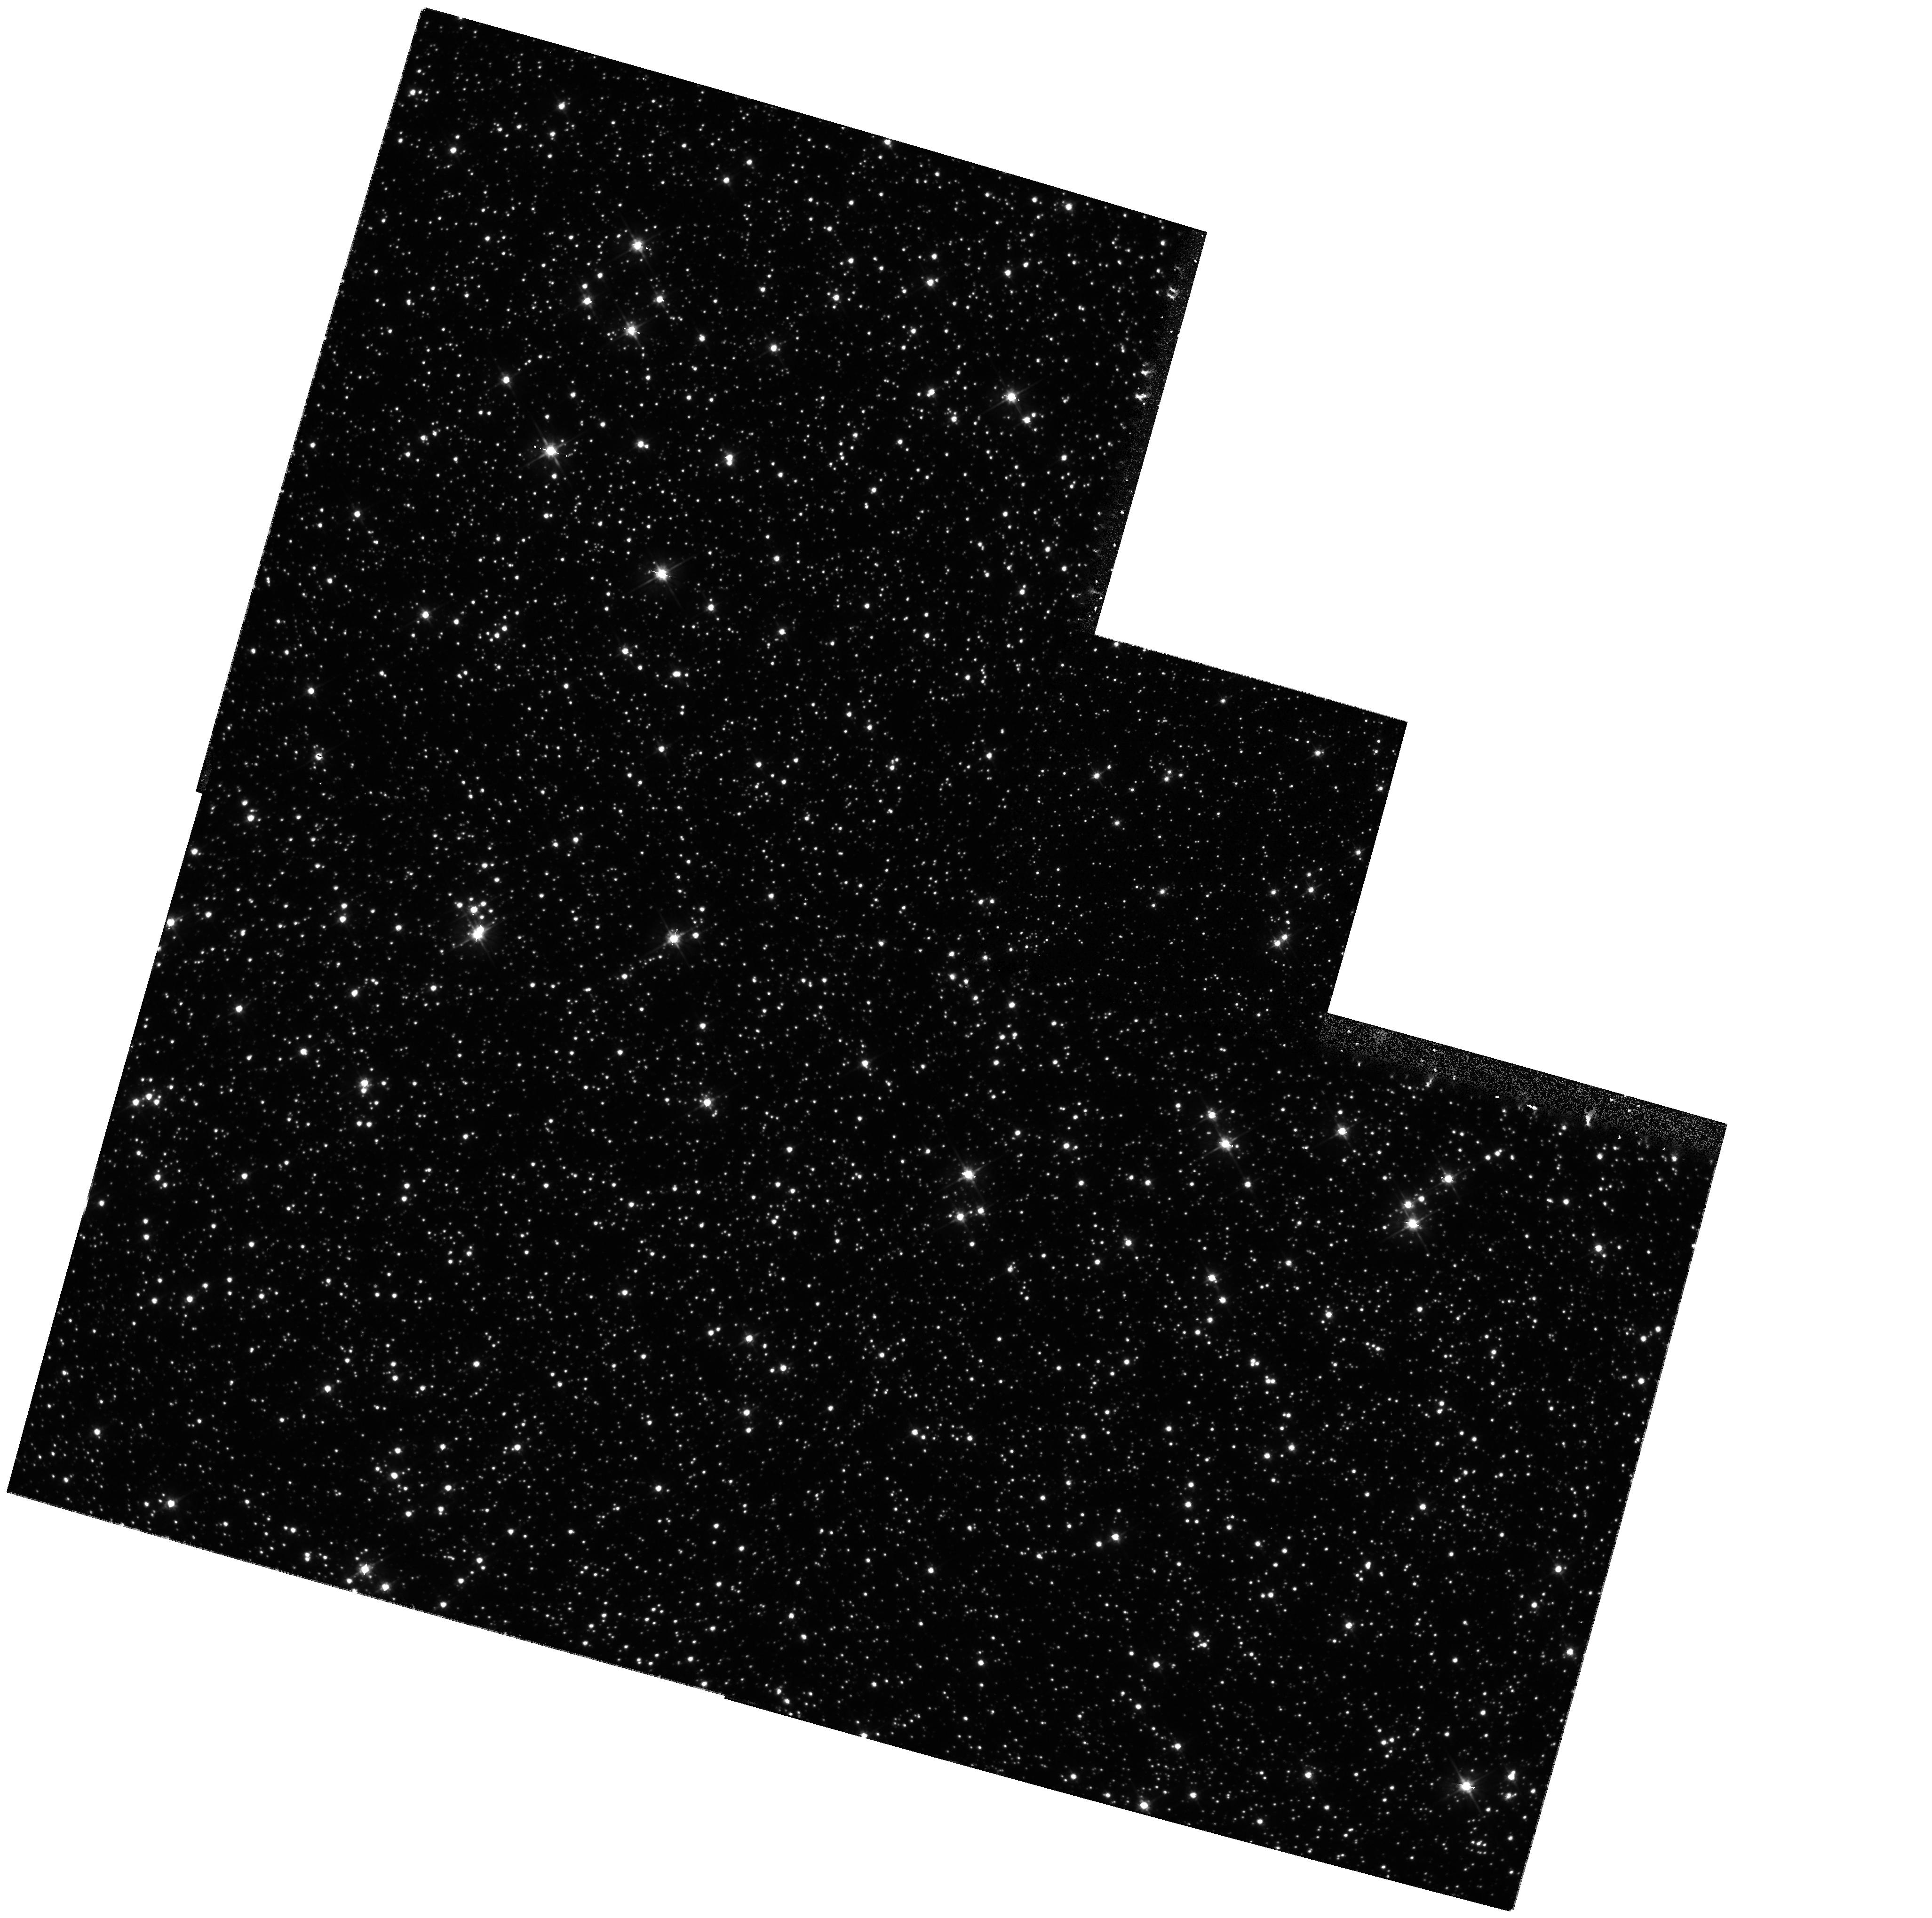
Target: MACHO-96-BLG-5. Instrument: WFPC2/PC. Filter: F555W. Exposure: 13 min. Observation ID: hst_8490_01_wfpc2_pc_f555w_u5jo01

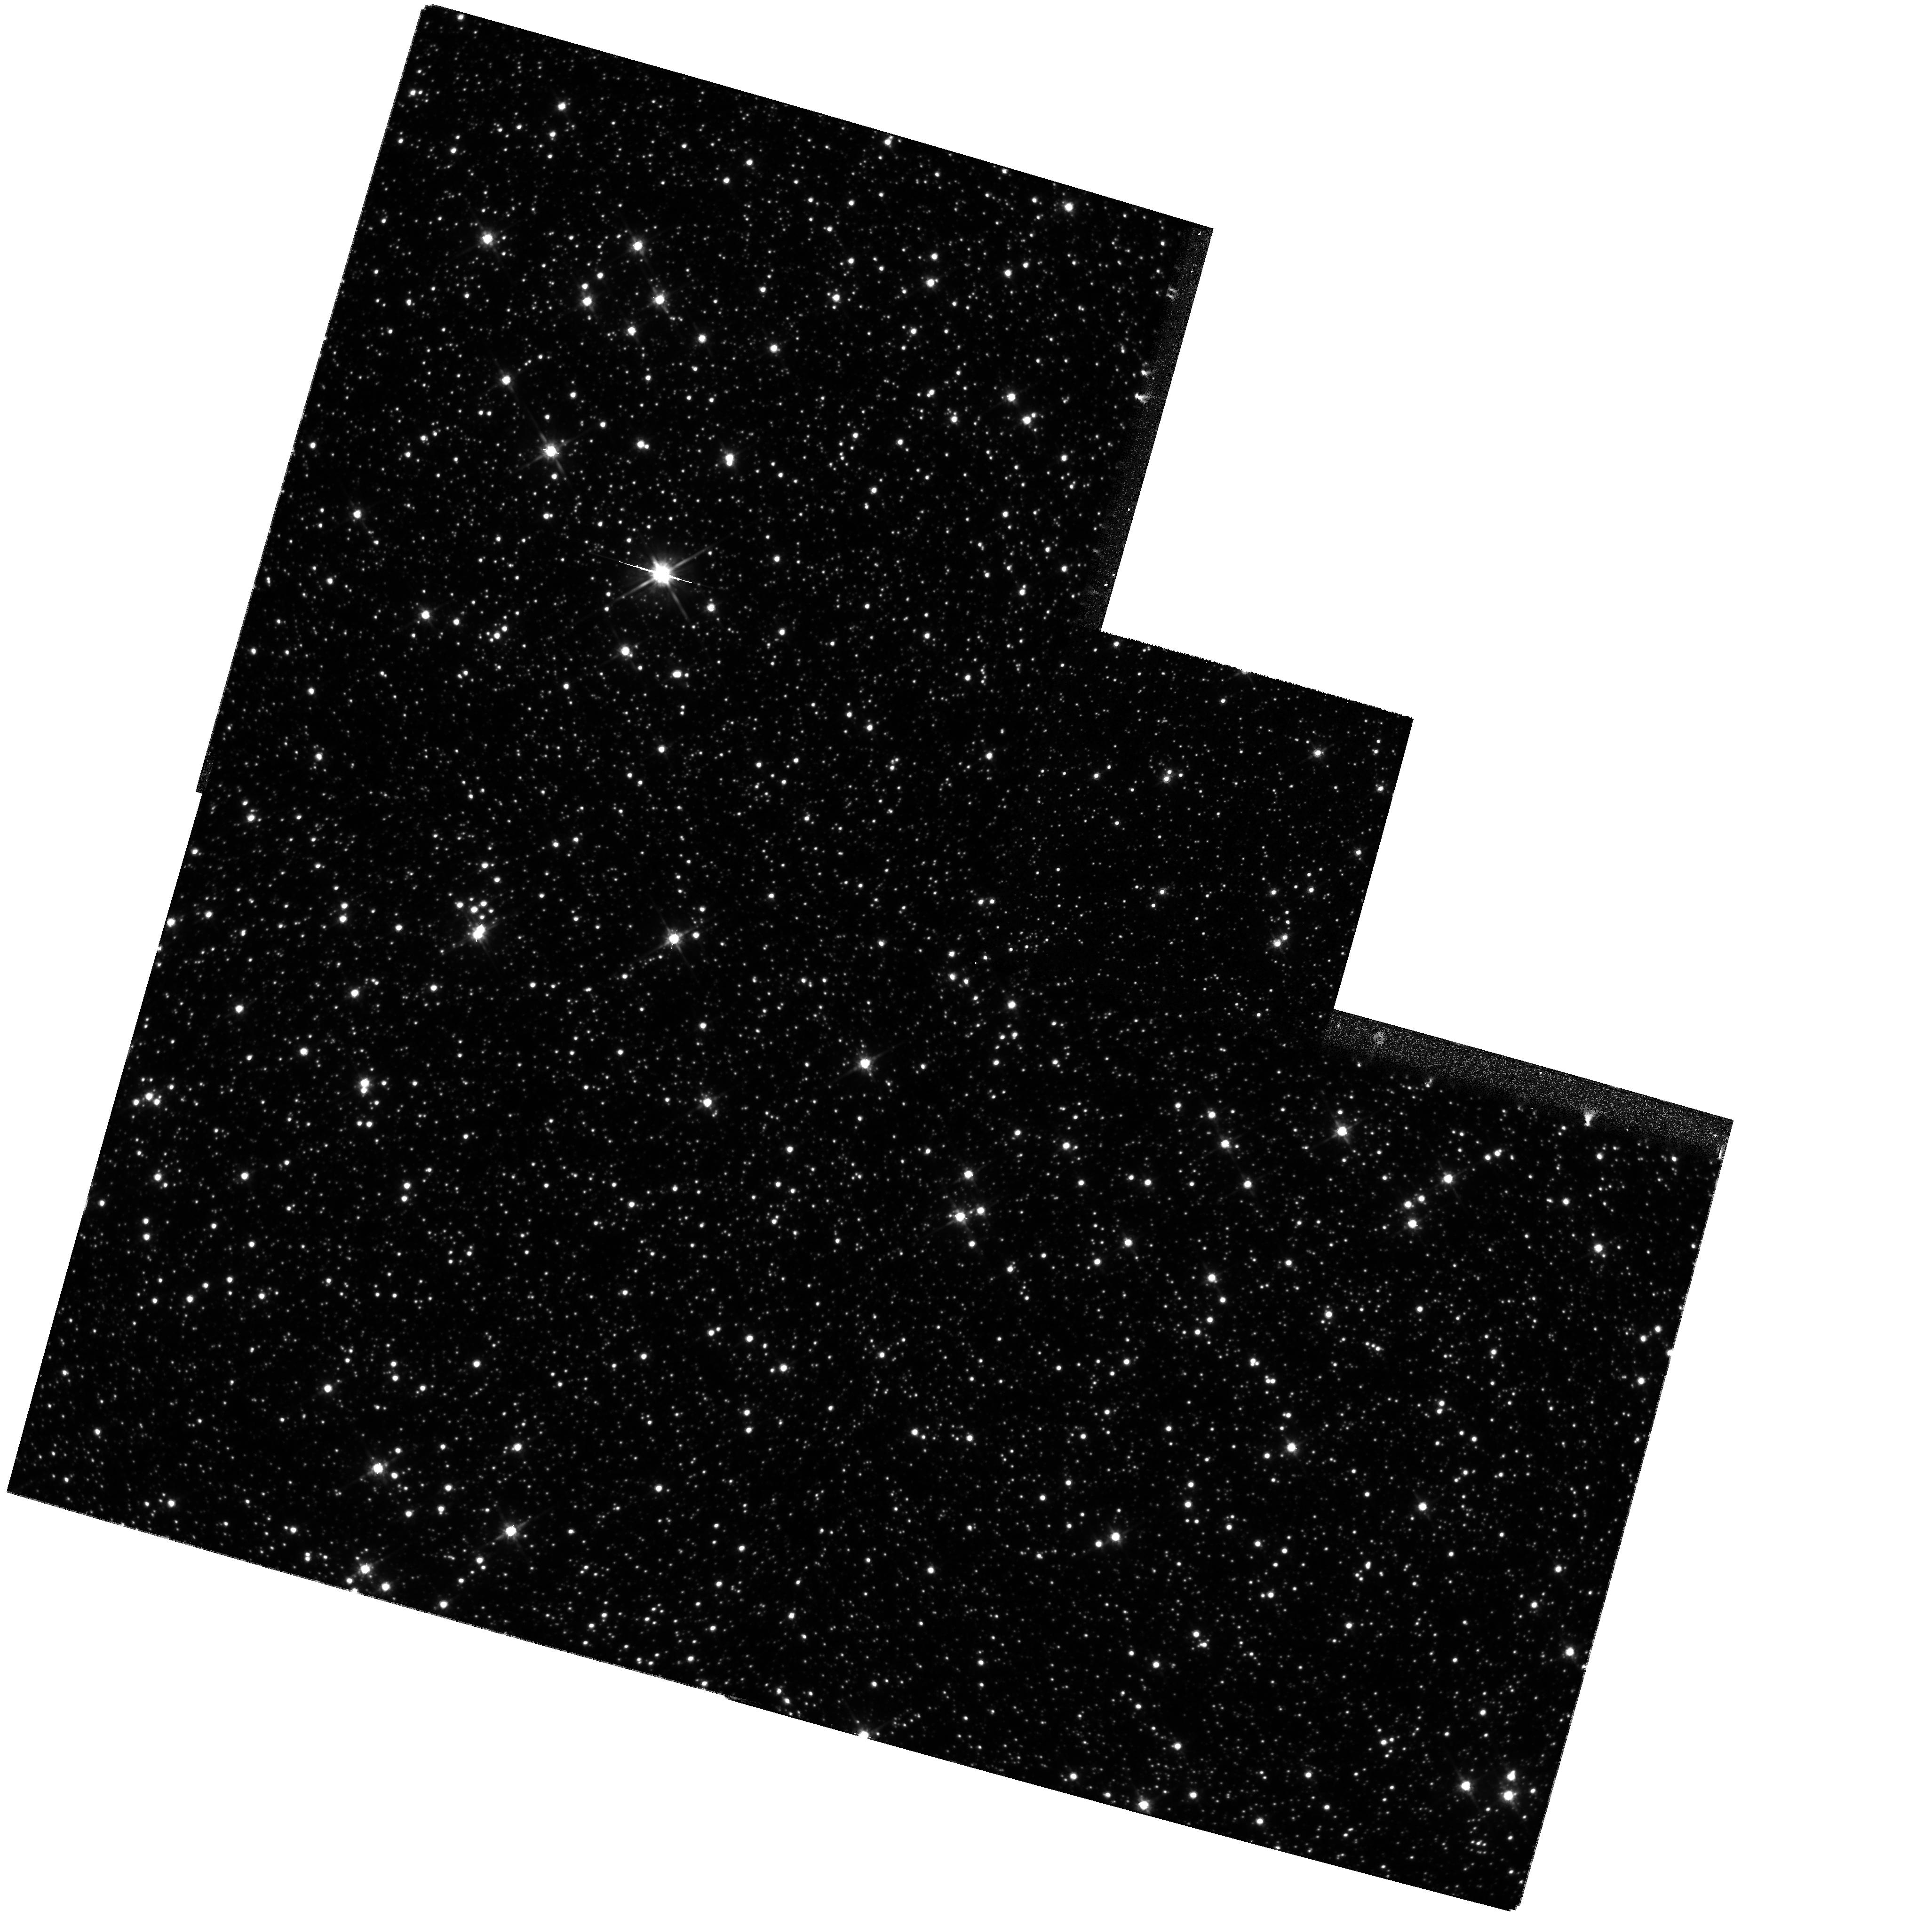
Target: MACHO-96-BLG-5. Instrument: WFPC2/PC. Filter: F814W. Exposure: 11 min. Observation ID: hst_8490_01_wfpc2_pc_f814w_u5jo01

Confirmation of a Gravitational Microlensing Black Hole Candidate (PI: Bennett, David P.)

We propose to obtain WFPC2 images of gravitational microlensing event MACHO-96-BLG-5 in mid-1999 in an attempt to confirm the conclusion, based upon MACHO observations, that the lens is a black hole of about 20 solar masses. This event is the longest Galactic microlensing event yet observed with an Einstein diameter crossing time of 1700 days - about 4 times longer than the second longest event, and the microlensing fit to the lightcurve indicates that the lens has a mass of around 20 solar masses. This microlensing fit predicts that the lens will be magnified by a factor of 1.26 in July, 1999, and will be slowly decreasing after this. The DD observations we propose will allow us to observe the decreasing brightness of the lensed star and test the black hole microlensing model.